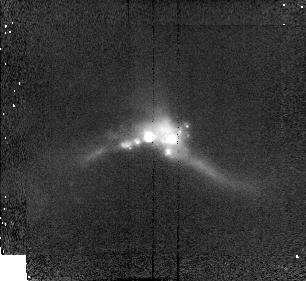
Target: 22491-1808. Instrument: NICMOS/NIC2. Filter: F160W. Exposure: 8 min. Observation ID: n48h16020

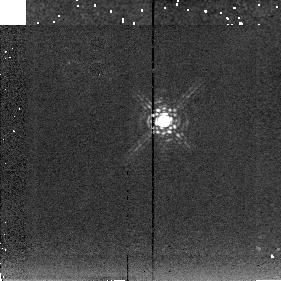
Target: 15250+3609-PSF. Instrument: NICMOS/NIC2. Filter: F222M. Exposure: 4 min. Observation ID: n48h05060

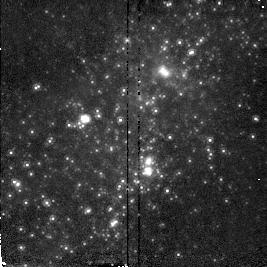
Target: NGC5253. Instrument: NICMOS/NIC2. Filter: F160W. Exposure: 2 min. Observation ID: n48h24020

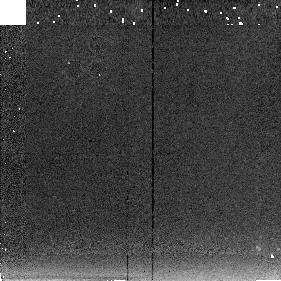
Target: NGC6090-SKY. Instrument: NICMOS/NIC2. Filter: F222M. Exposure: 6 min. Observation ID: n48h18040

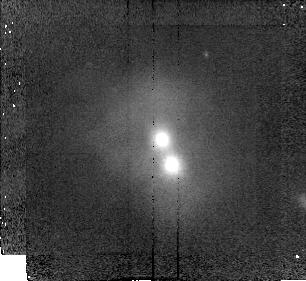
Target: 13451+1232. Instrument: NICMOS/NIC2. Filter: F160W. Exposure: 8 min. Observation ID: n48h08020

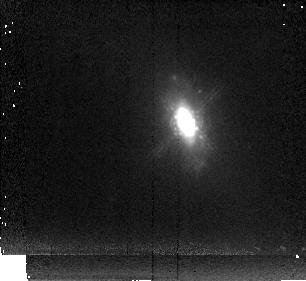
Target: 09320+6134. Instrument: NICMOS/NIC2. Filter: F222M. Exposure: 11 min. Observation ID: n48h15030

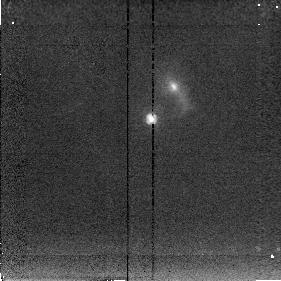
Target: 12112+0305. Instrument: NICMOS/NIC2. Filter: F222M. Exposure: 4 min. Observation ID: n48h11030

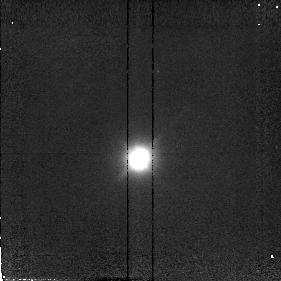
Target: 05189-2524. Instrument: NICMOS/NIC2. Filter: F110W. Exposure: 4 min. Observation ID: n48h02010

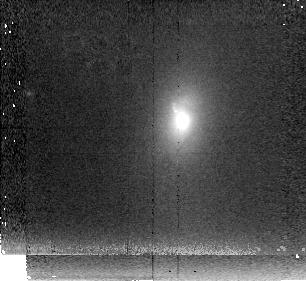
Target: 3C293. Instrument: NICMOS/NIC2. Filter: F222M. Exposure: 10 min. Observation ID: n48h17030

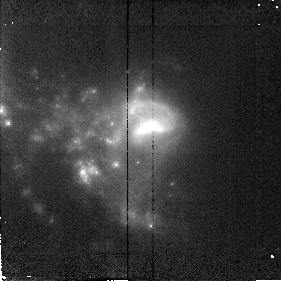
Target: VV114-1. Instrument: NICMOS/NIC2. Filter: F160W. Exposure: 4 min. Observation ID: n48h01080

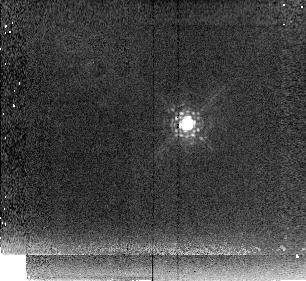
Target: 3C48. Instrument: NICMOS/NIC2. Filter: F222M. Exposure: 10 min. Observation ID: n48h13030

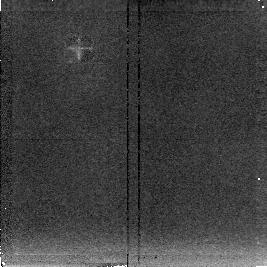
Target: NGC5253-SKY. Instrument: NICMOS/NIC2. Filter: F222M. Exposure: 5 min. Observation ID: n48h24060

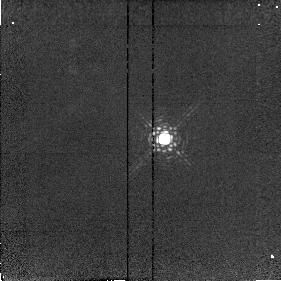
Target: 07598+6508. Instrument: NICMOS/NIC2. Filter: F216N. Exposure: 6 min. Observation ID: n48h19030

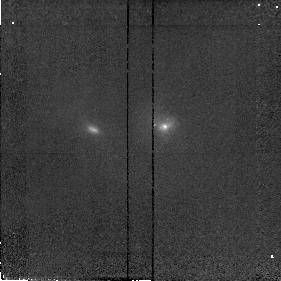
Target: 08572+3915. Instrument: NICMOS/NIC2. Filter: F110W. Exposure: 4 min. Observation ID: n48h10010

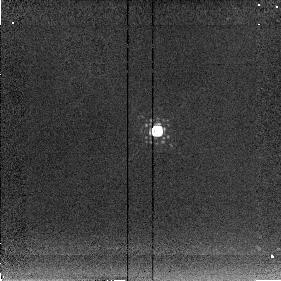
Target: 08572+3915-PSF. Instrument: NICMOS/NIC2. Filter: F222M. Exposure: 5 min. Observation ID: n48h10060

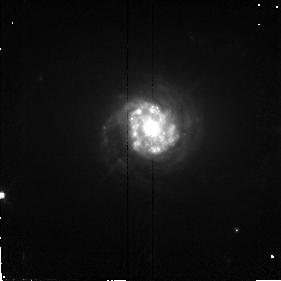
Target: NGC7469. Instrument: NICMOS/NIC2. Filter: F110W. Exposure: 6 min. Observation ID: n48h12010

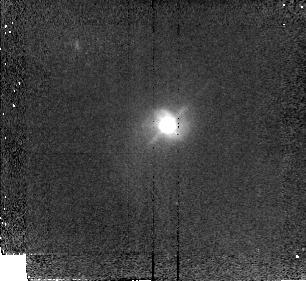
Target: MRK1014. Instrument: NICMOS/NIC2. Filter: F110W. Exposure: 8 min. Observation ID: n48h14010

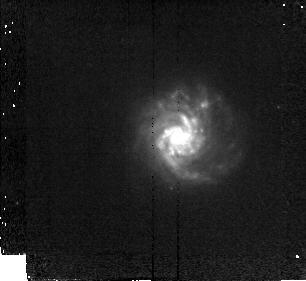
Target: VIIZW31. Instrument: NICMOS/NIC2. Filter: F110W. Exposure: 10 min. Observation ID: n48h22010

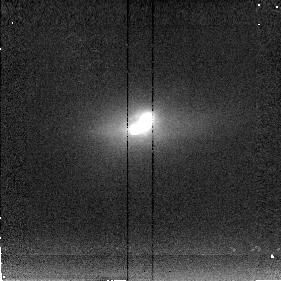
Target: MRK273. Instrument: NICMOS/NIC2. Filter: F222M. Exposure: 5 min. Observation ID: n48h03030

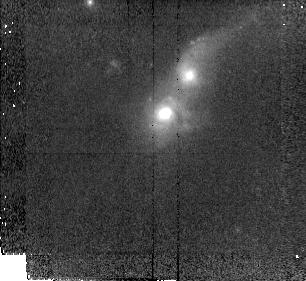
Target: 14348-1447. Instrument: NICMOS/NIC2. Filter: F110W. Exposure: 8 min. Observation ID: n48h04010

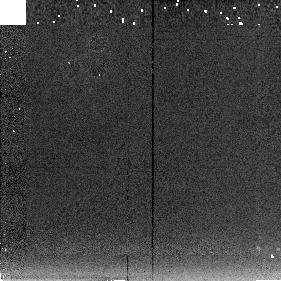
Target: IC883-SKY. Instrument: NICMOS/NIC2. Filter: F222M. Exposure: 6 min. Observation ID: n48h21040

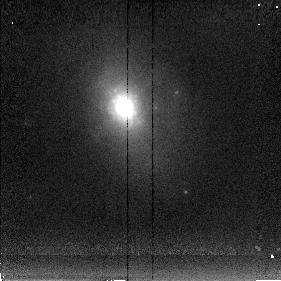
Target: NGC2623. Instrument: NICMOS/NIC2. Filter: F222M. Exposure: 8 min. Observation ID: n48h23030

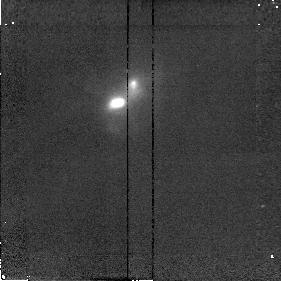
Target: NGC6240. Instrument: NICMOS/NIC2. Filter: F187N. Exposure: 4 min. Observation ID: n48h09020

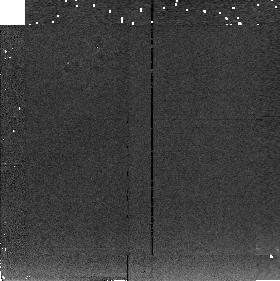
Target: VV114-SKY. Instrument: NICMOS/NIC2. Filter: F222M. Exposure: 3 min. Observation ID: n48h01090

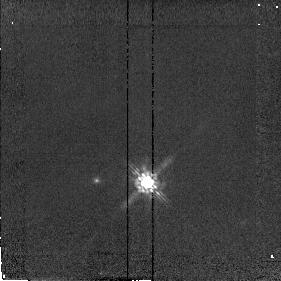
Target: 05189-2524-PSF. Instrument: NICMOS/NIC2. Filter: F160W. Exposure: 2 min. Observation ID: n48h02050

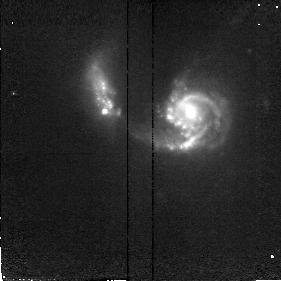
Target: NGC6090. Instrument: NICMOS/NIC2. Filter: F110W. Exposure: 6 min. Observation ID: n48h18010

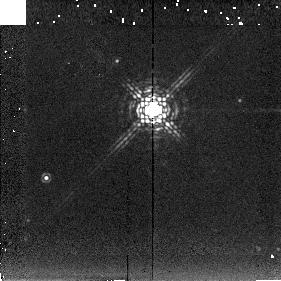
Target: IRAS17208-PSF. Instrument: NICMOS/NIC2. Filter: F222M. Exposure: 4 min. Observation ID: n48h07060

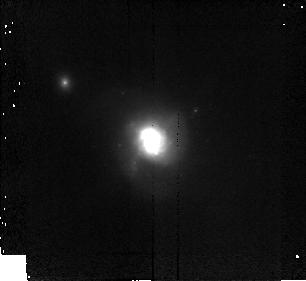
Target: IRAS10565. Instrument: NICMOS/NIC2. Filter: F160W. Exposure: 8 min. Observation ID: n48h06020

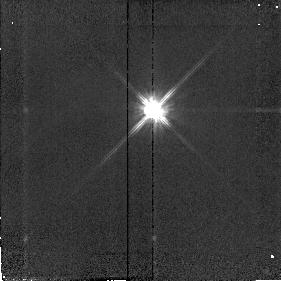
Target: MRK273-PSF. Instrument: NICMOS/NIC2. Filter: F110W. Exposure: 3 min. Observation ID: n48h03040

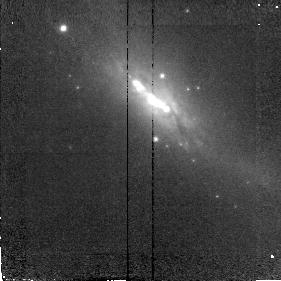
Target: IC883. Instrument: NICMOS/NIC2. Filter: F110W. Exposure: 6 min. Observation ID: n48h21010

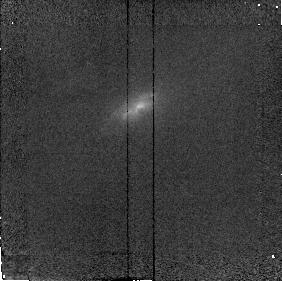
Target: ZW049.057. Instrument: NICMOS/NIC2. Filter: F190N. Exposure: 5 min. Observation ID: n48h20030

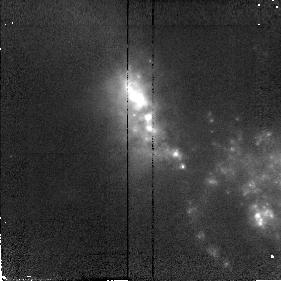
Target: VV114-2. Instrument: NICMOS/NIC2. Filter: F110W. Exposure: 4 min. Observation ID: n48h01030

Ultraluminous Infrared Galaxies (PI: Scoville, Nicholas Z.)

The luminous IRAS Galaxies are probably powered by nuclear starbursts and/or central AGNs; many of these systems exhibit evidence of recent galactic interaction or merging. For a sample of ultraluminous IRAS galaxies, we propose high resolution J and H and K imaging to probe for multiple galctic nuclei, stellar bars and AGNs. Most of these objects are at z<0.1 (distances 77-400 Mpc) with 0.15" resolution corresponding to 55-300pc. Imaging in all 3 bands will yield estimates of the dust extinction and constrain the intrinsic colors of the luminosity sources, be they a starburst clusters, evolved stellar populations or AGNs. For the broadband imaging, PSF stars will be observed. In systems with appropriate redshift for the NICMOS filter set, P-alpha images will be obtained to quantitatively assess the relative luminosities of the starburst and point-like AGN sources. (Timing is such that no parallels should be done with WFPC2 or STIS.)